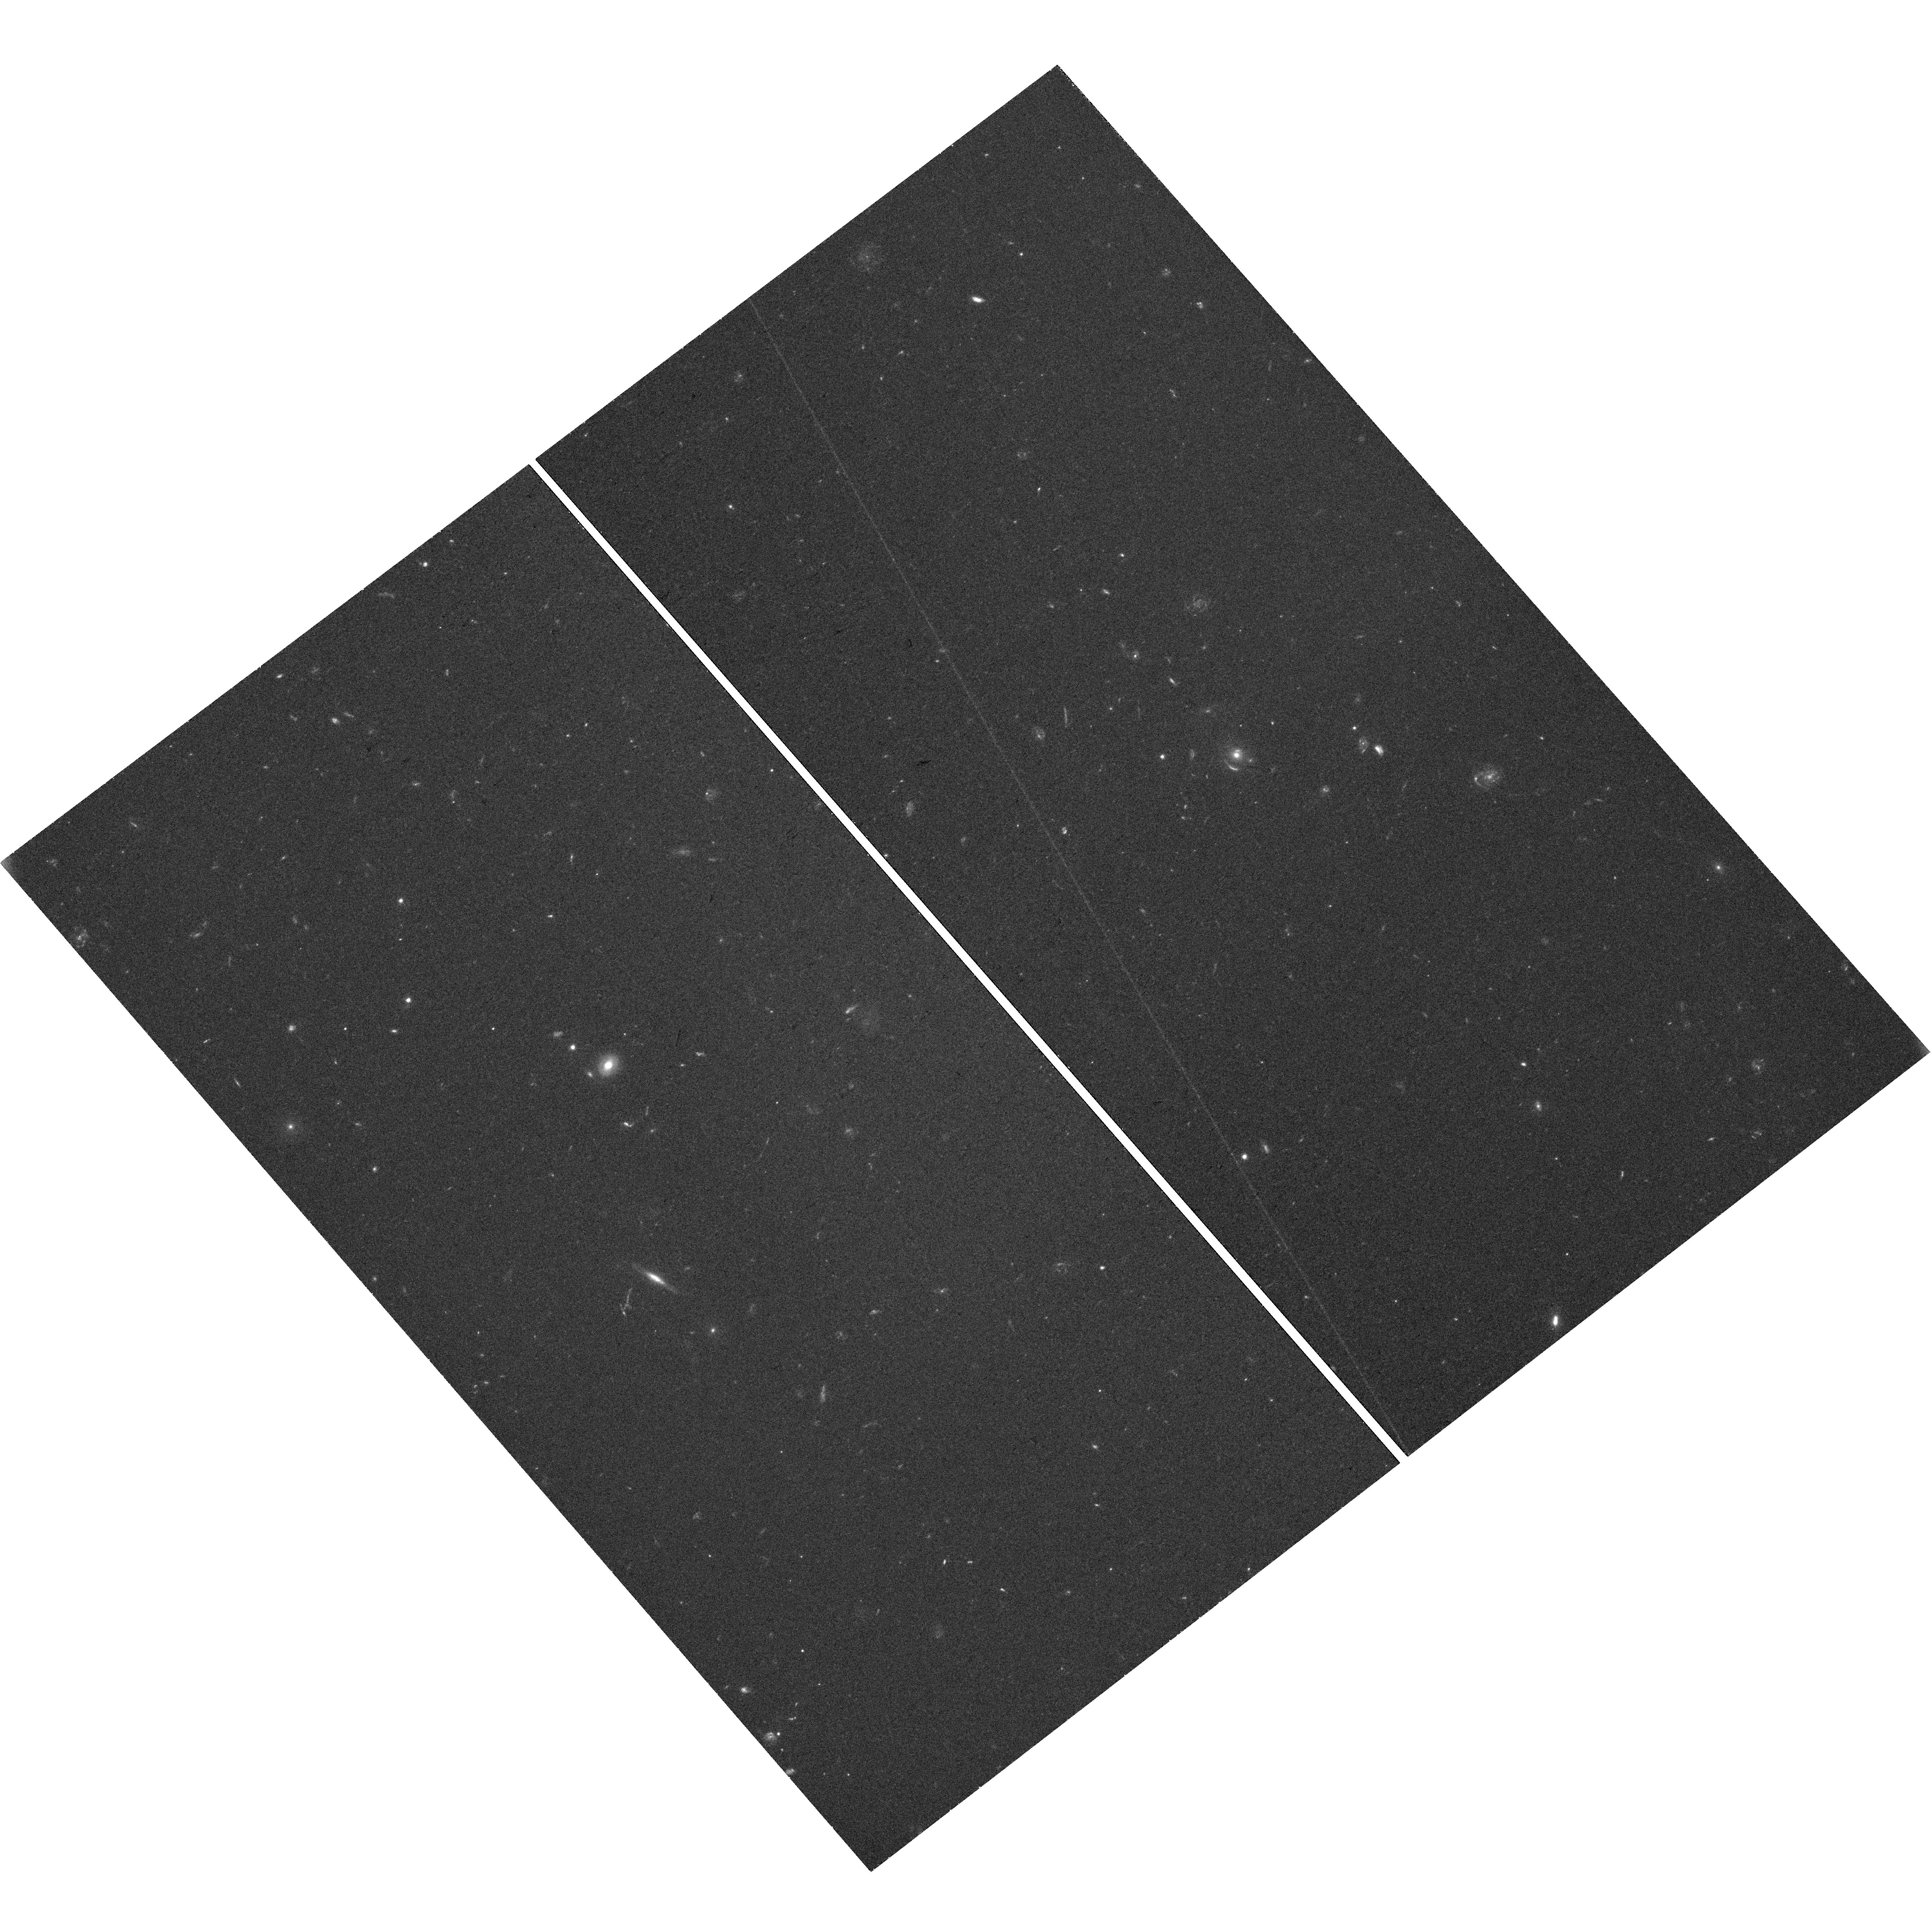
Target: SL2SJ022610-042011. Instrument: WFC3/UVIS. Filter: F475X. Exposure: 39 min. Observation ID: hst_17130_08_wfc3_uvis_f475x_iewp08

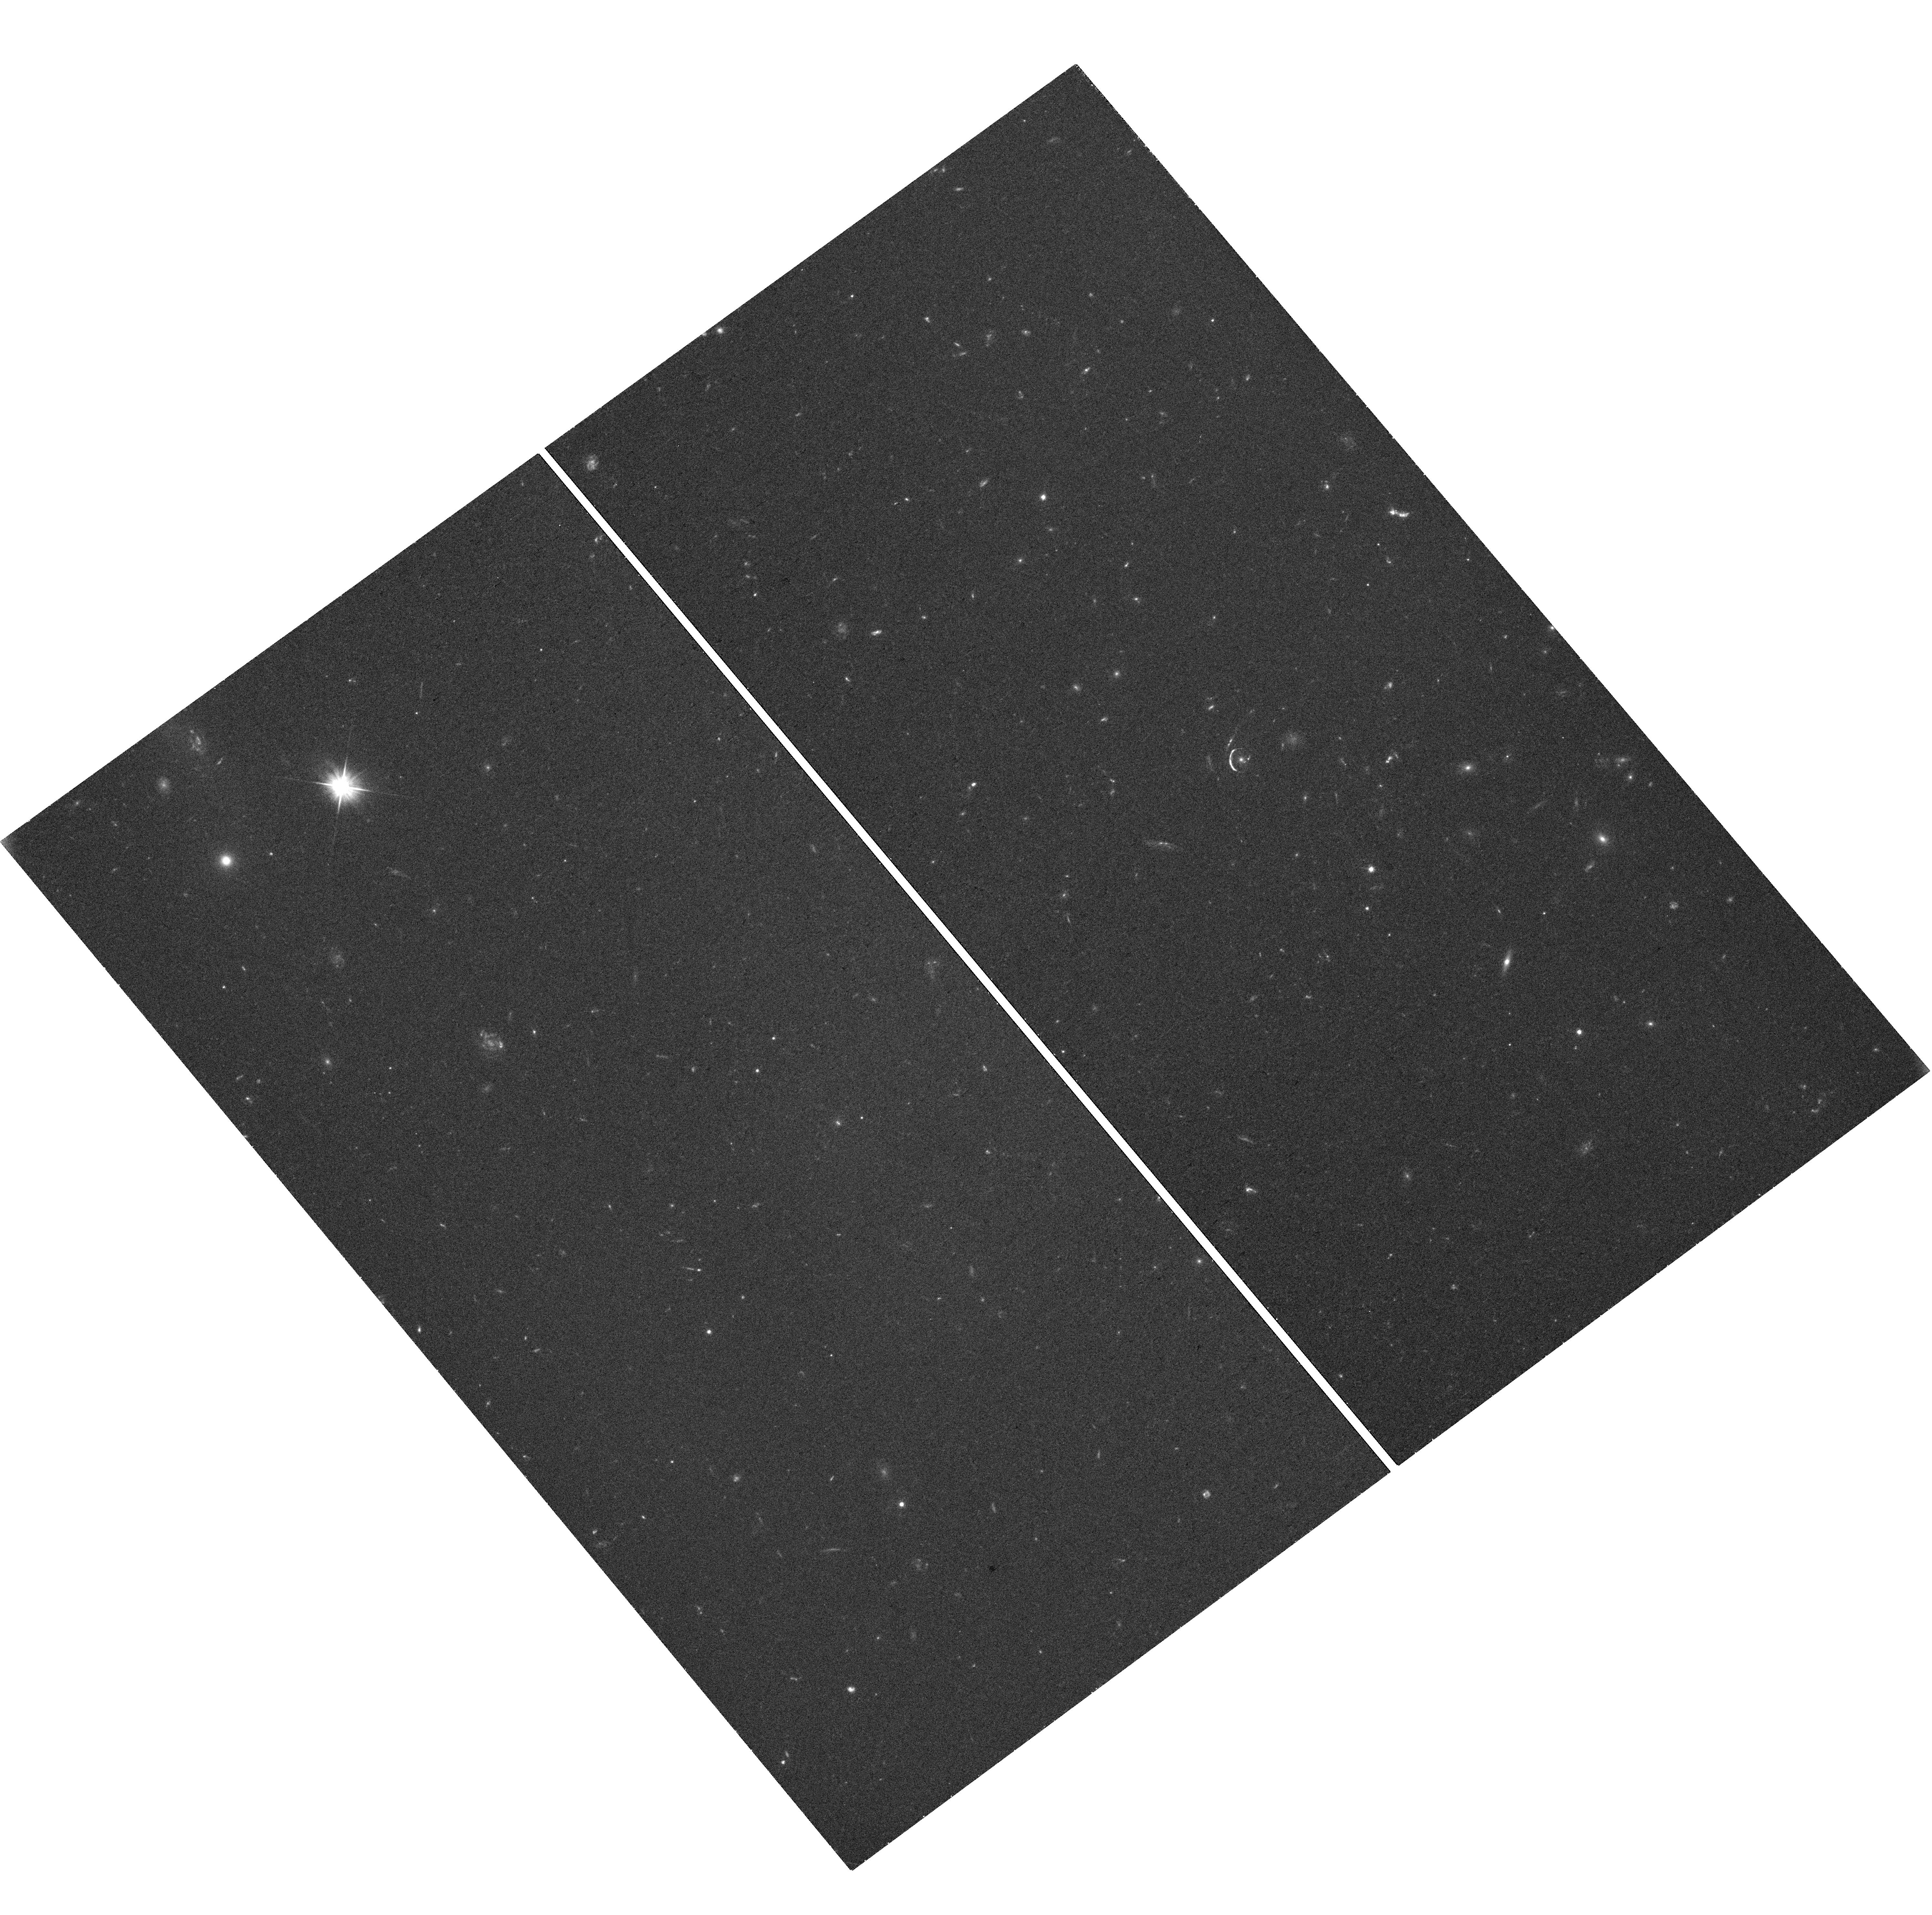
Target: SL2SJ021737-051329. Instrument: WFC3/UVIS. Filter: F475X. Exposure: 40 min. Observation ID: hst_17130_04_wfc3_uvis_f475x_iewp04

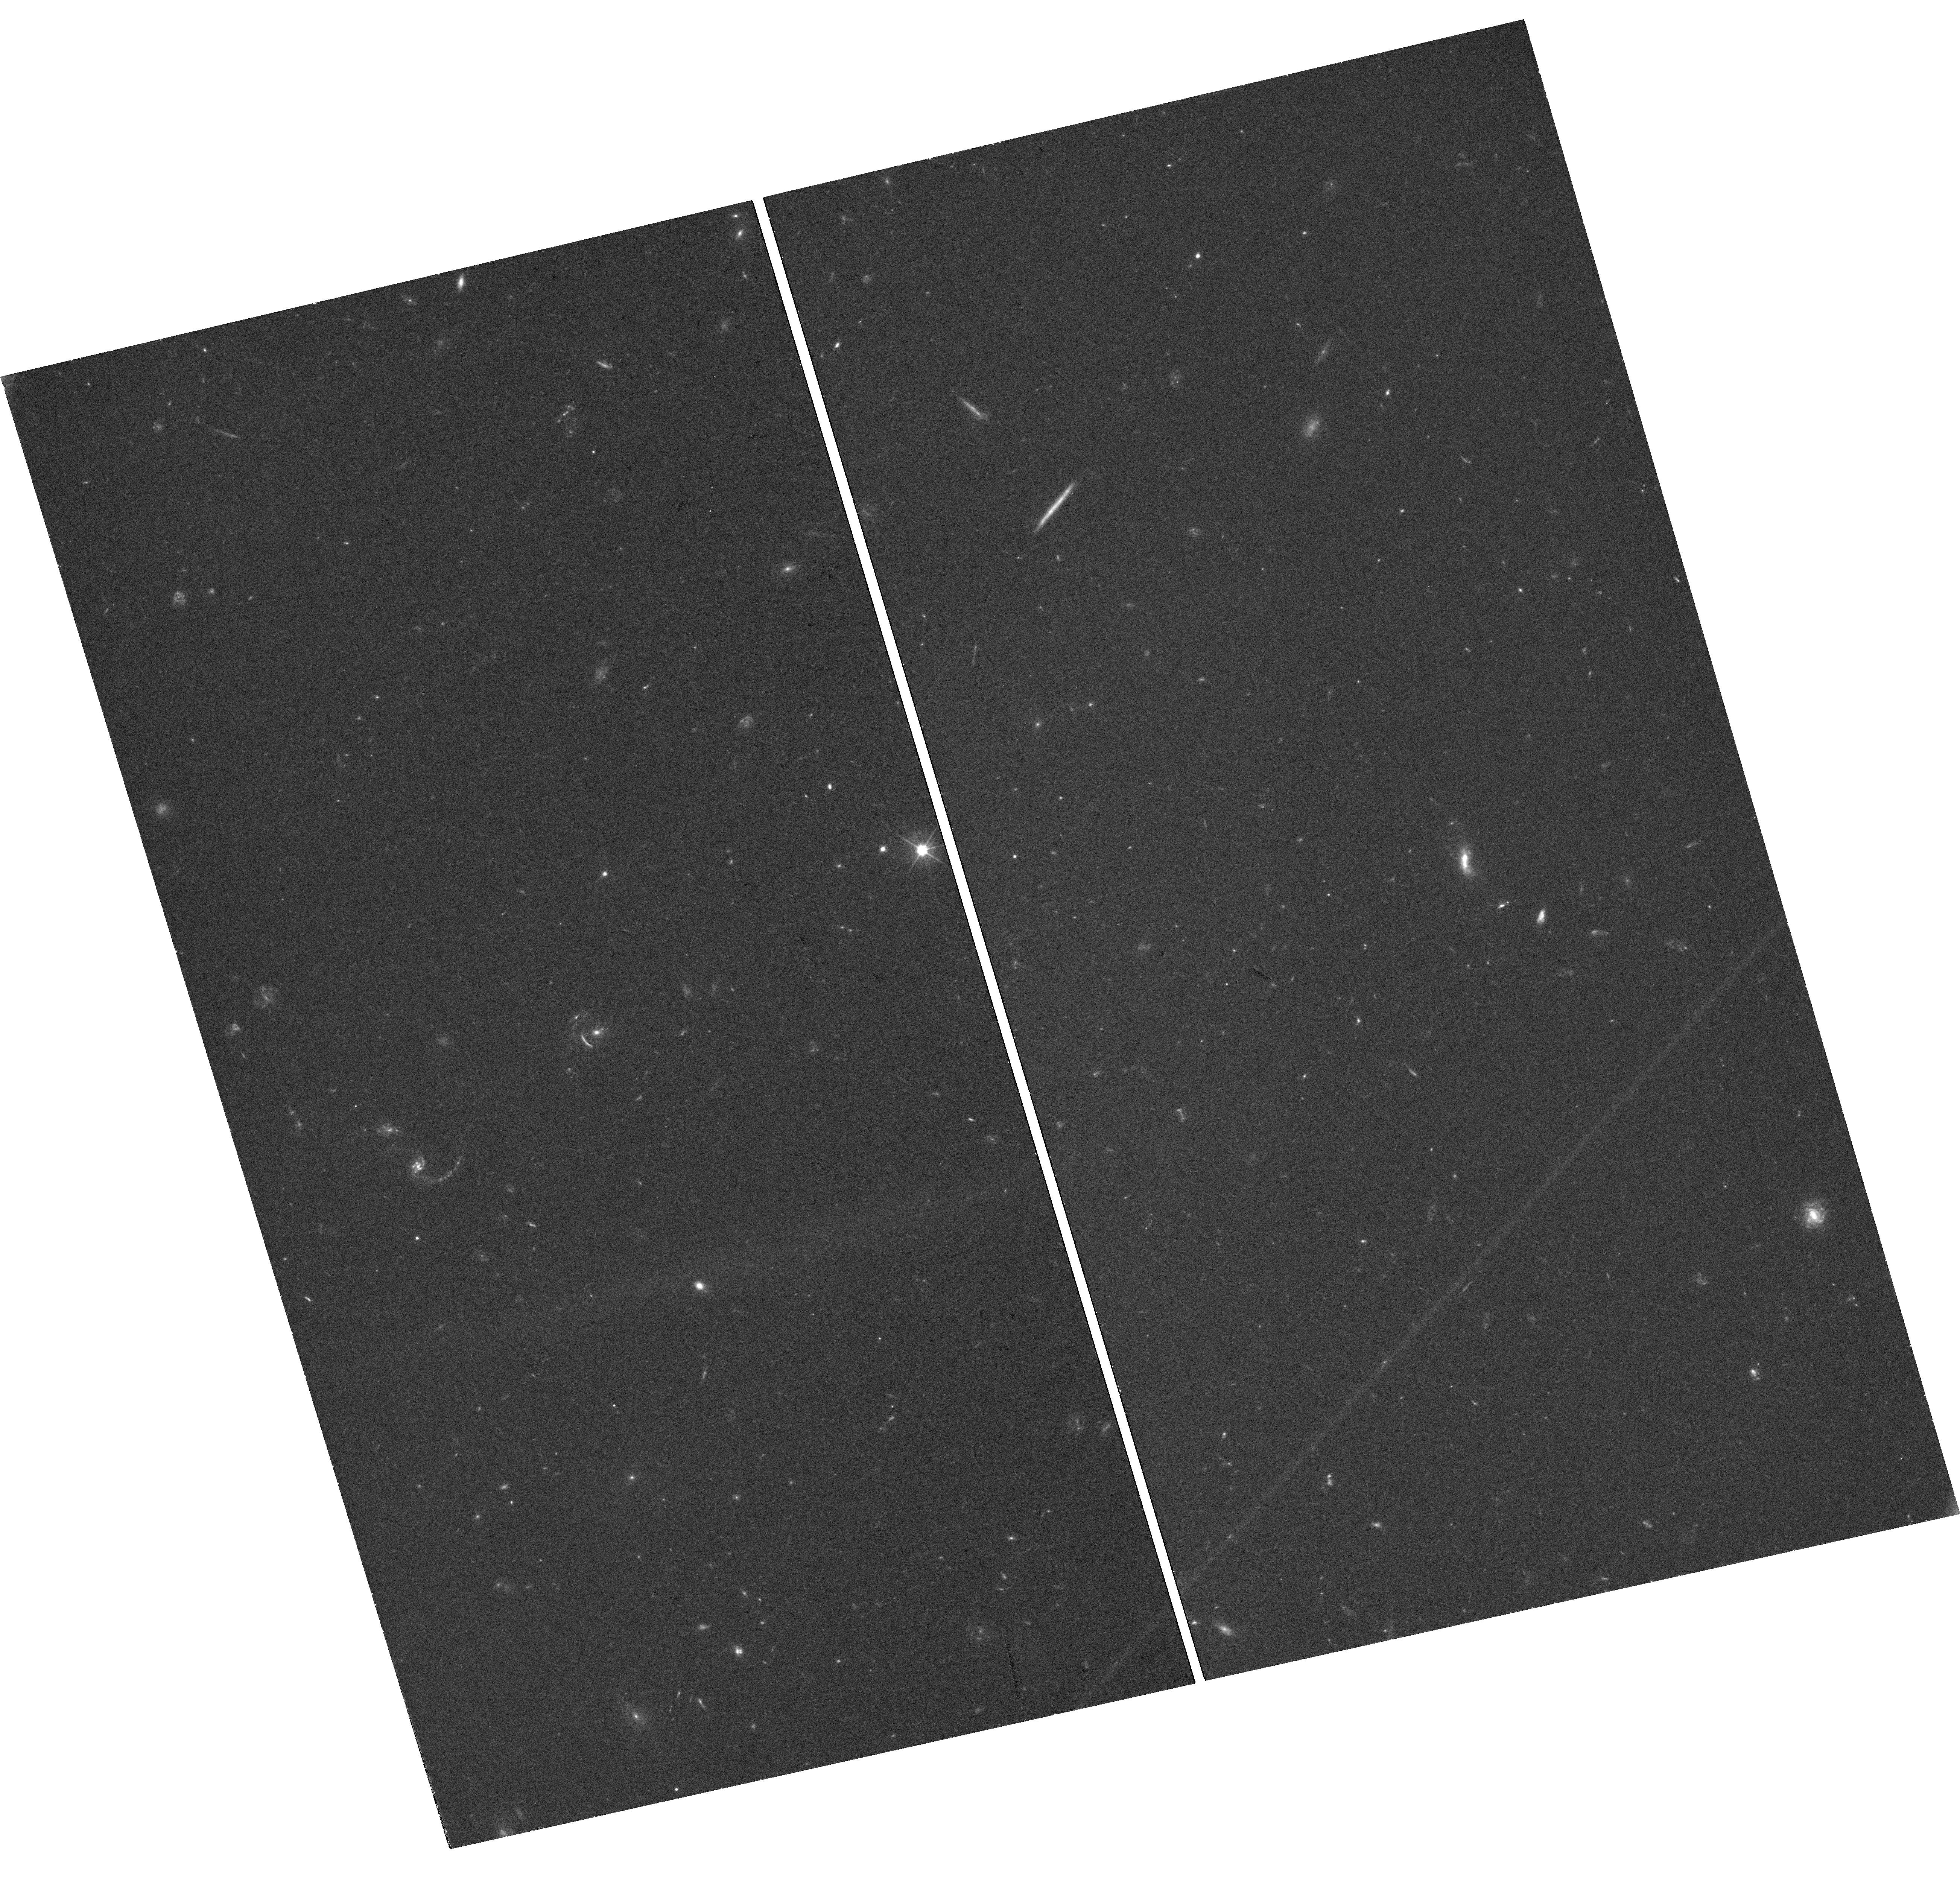
Target: SL2SJ020524-093023. Instrument: WFC3/UVIS. Filter: F475X. Exposure: 40 min. Observation ID: hst_17130_01_wfc3_uvis_f475x_iewp01

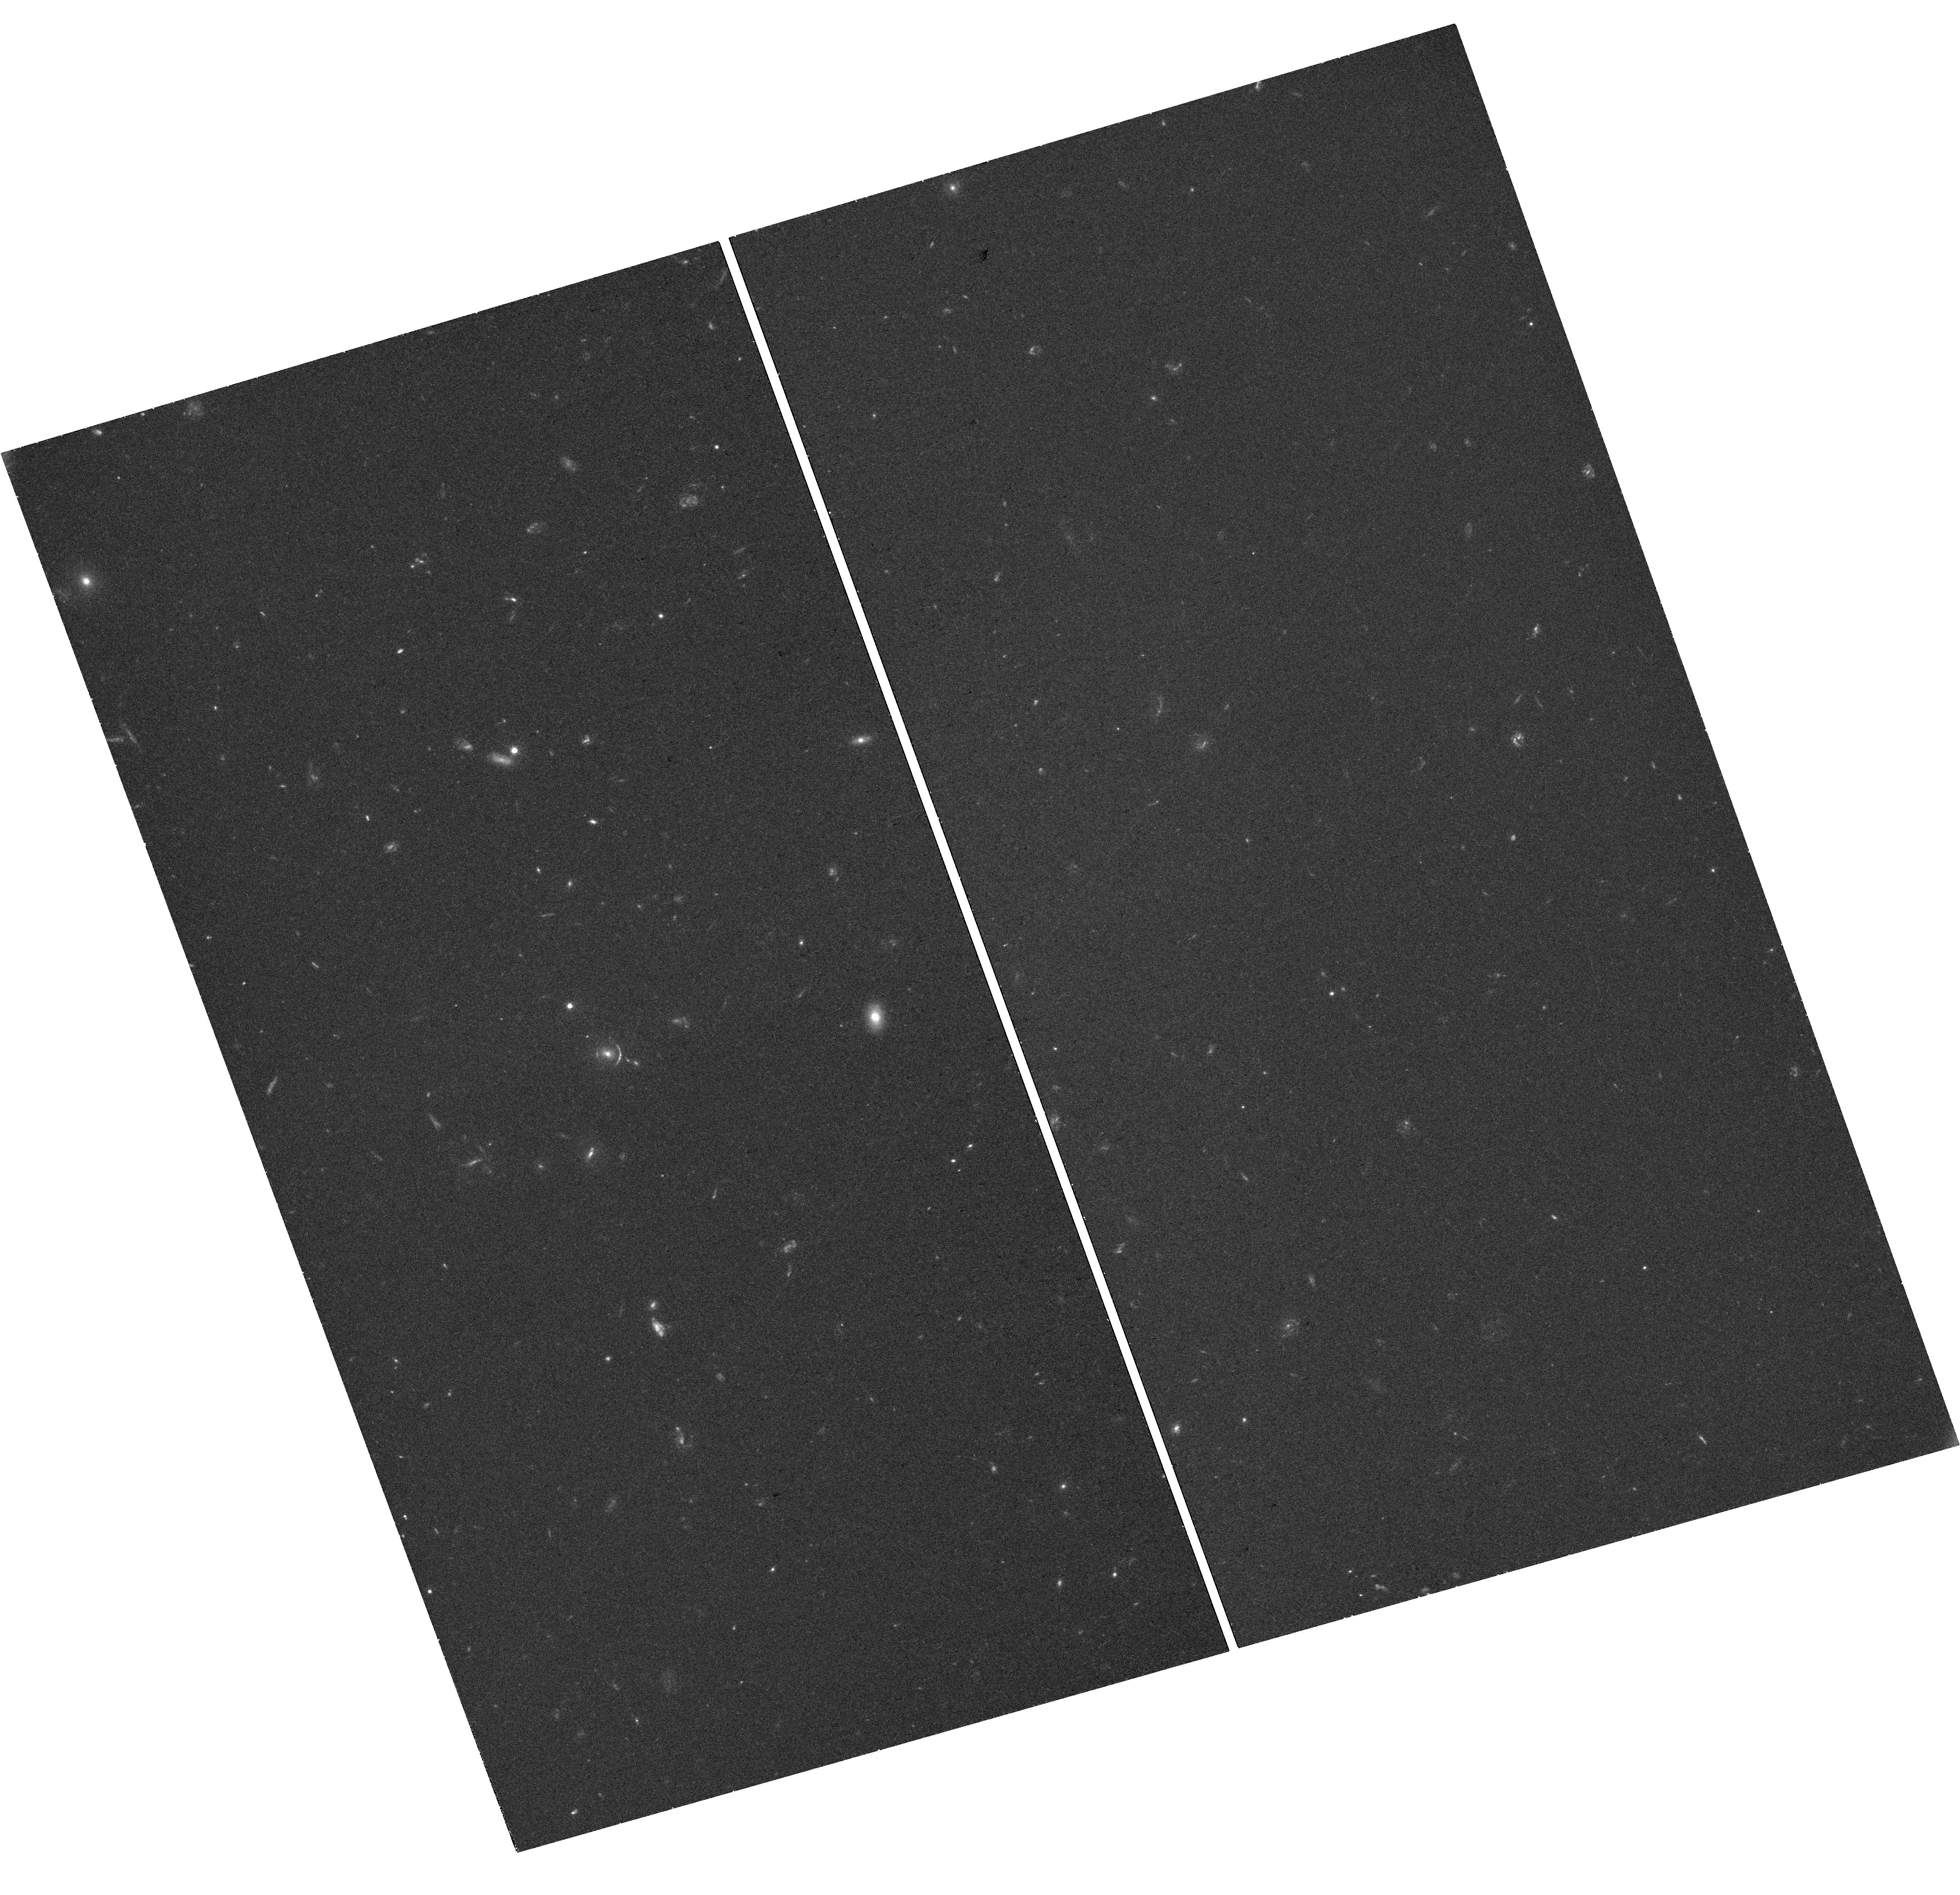
Target: SL2SJ021902-082934. Instrument: WFC3/UVIS. Filter: F475X. Exposure: 40 min. Observation ID: hst_17130_06_wfc3_uvis_f475x_iewp06

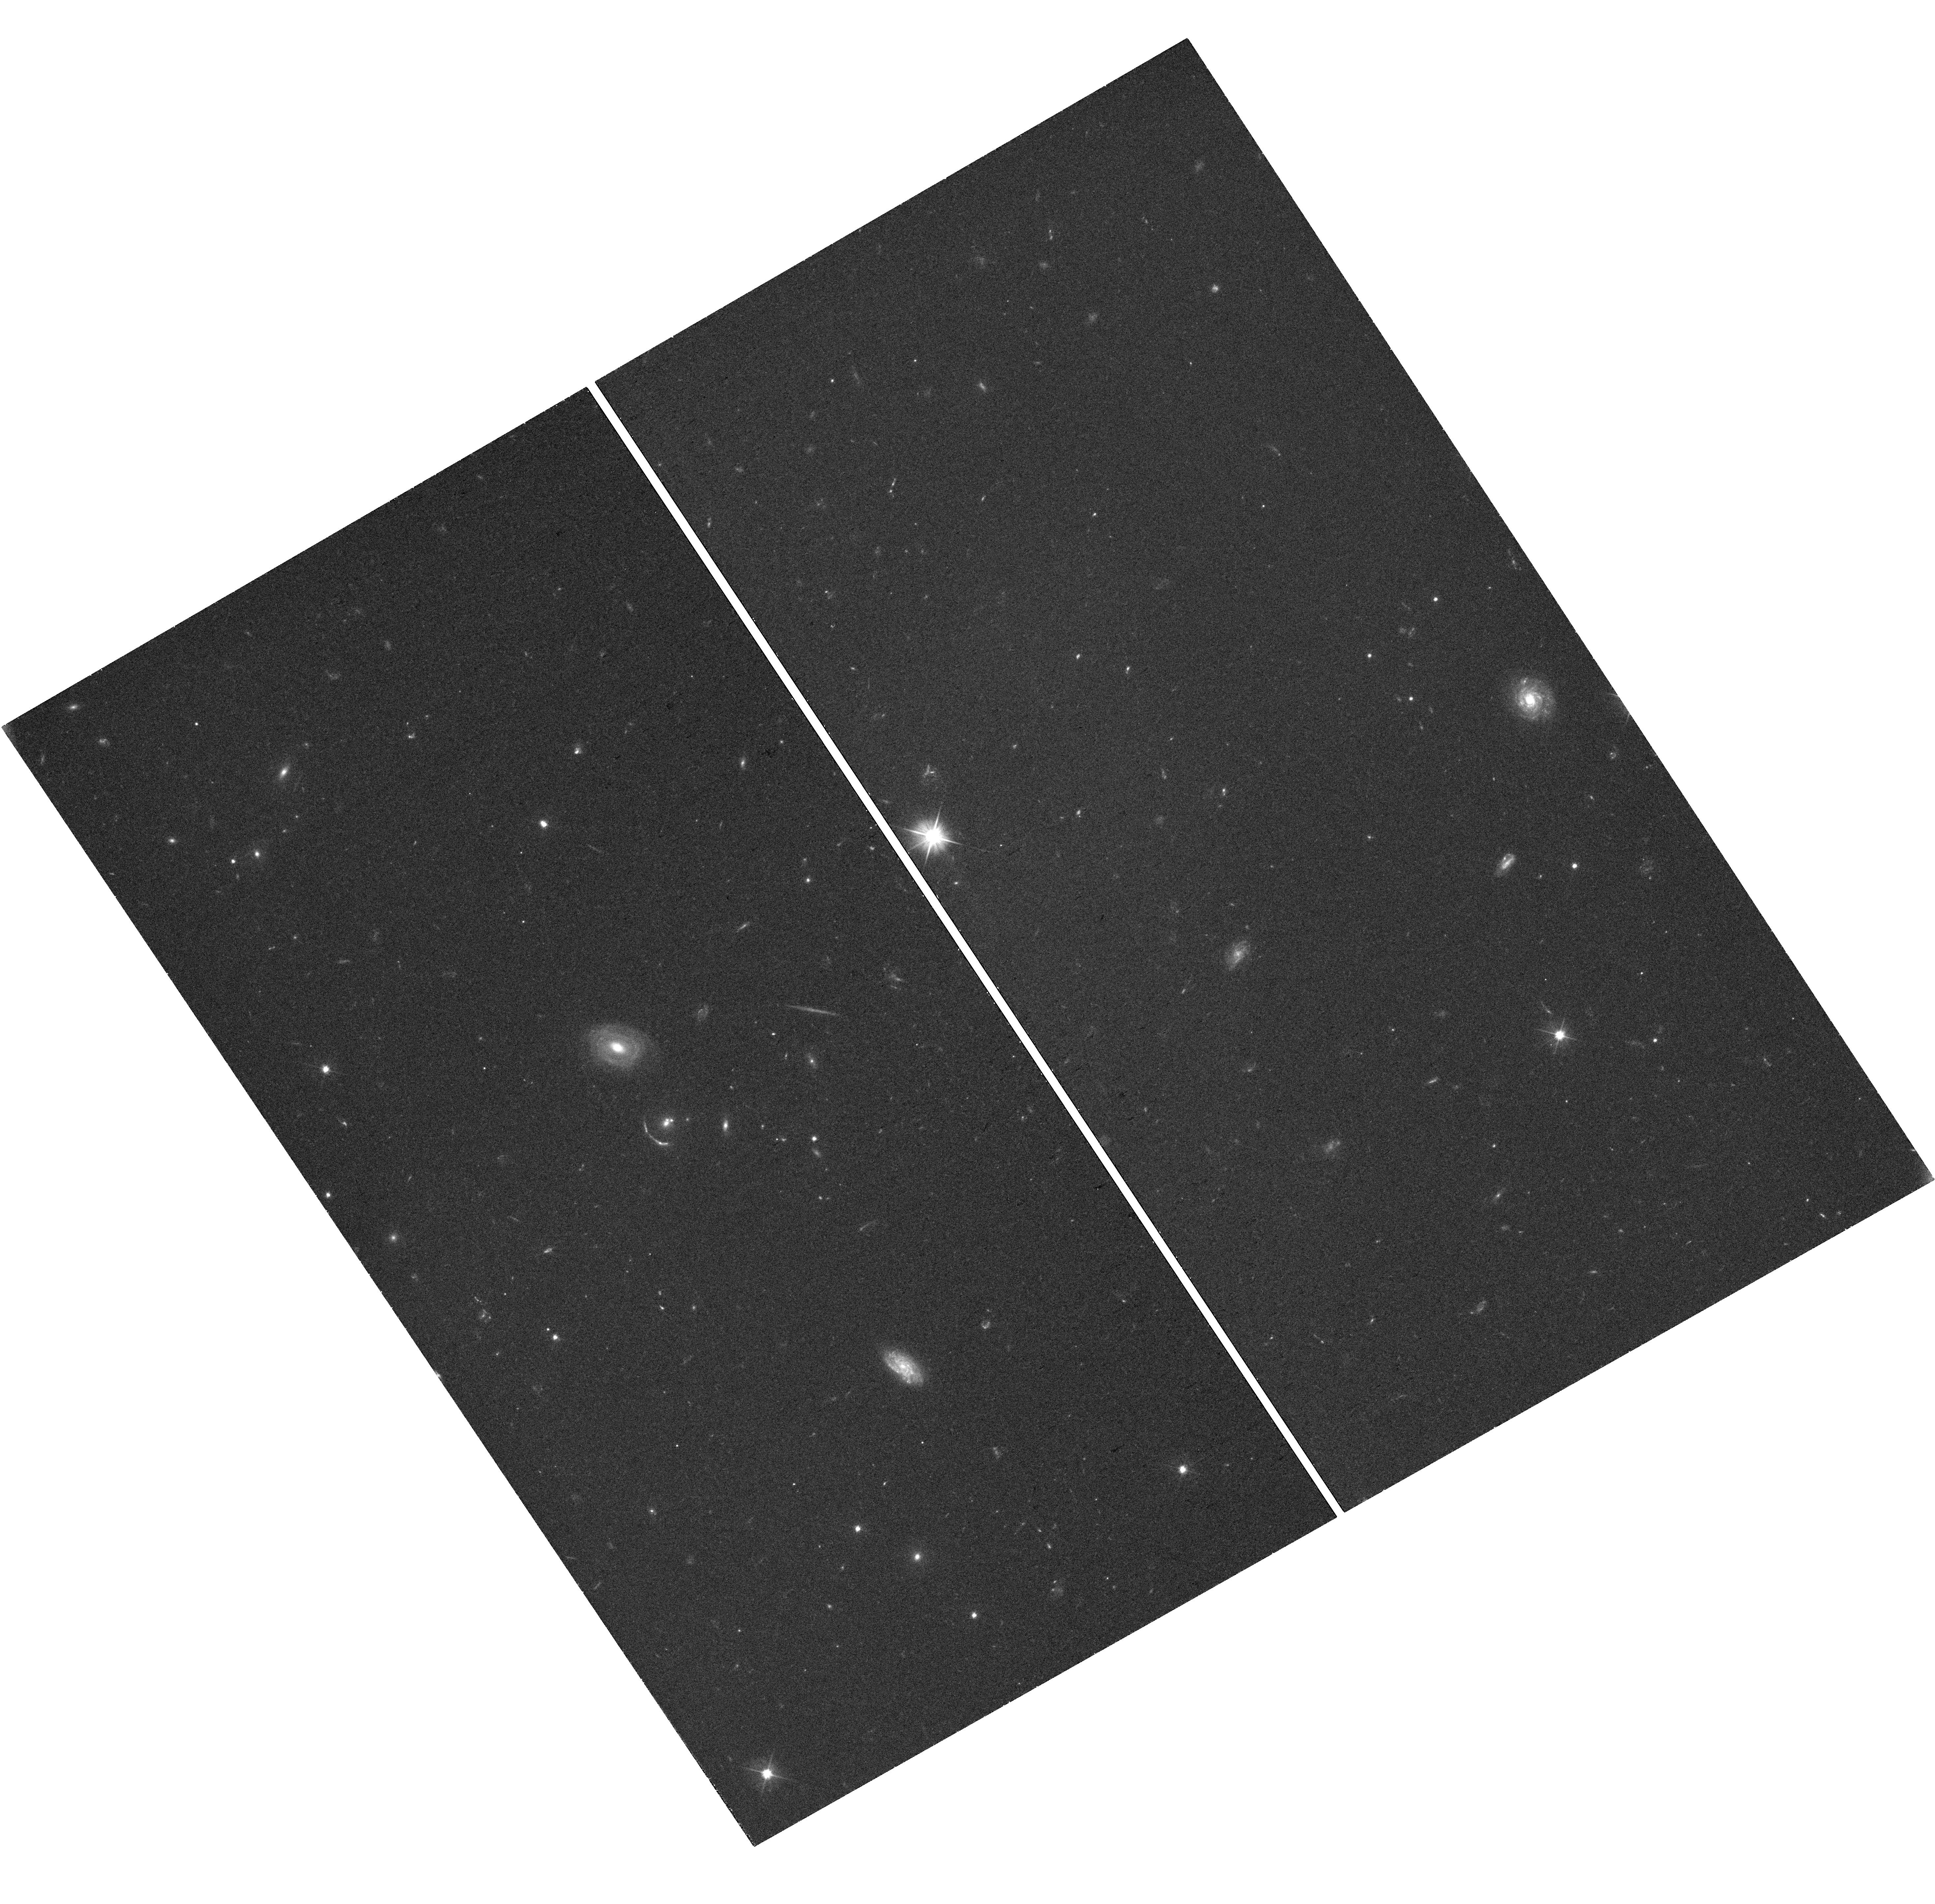
Target: SL2SJ220329+020518. Instrument: WFC3/UVIS. Filter: F475X. Exposure: 39 min. Observation ID: hst_17130_20_wfc3_uvis_f475x_iewp20

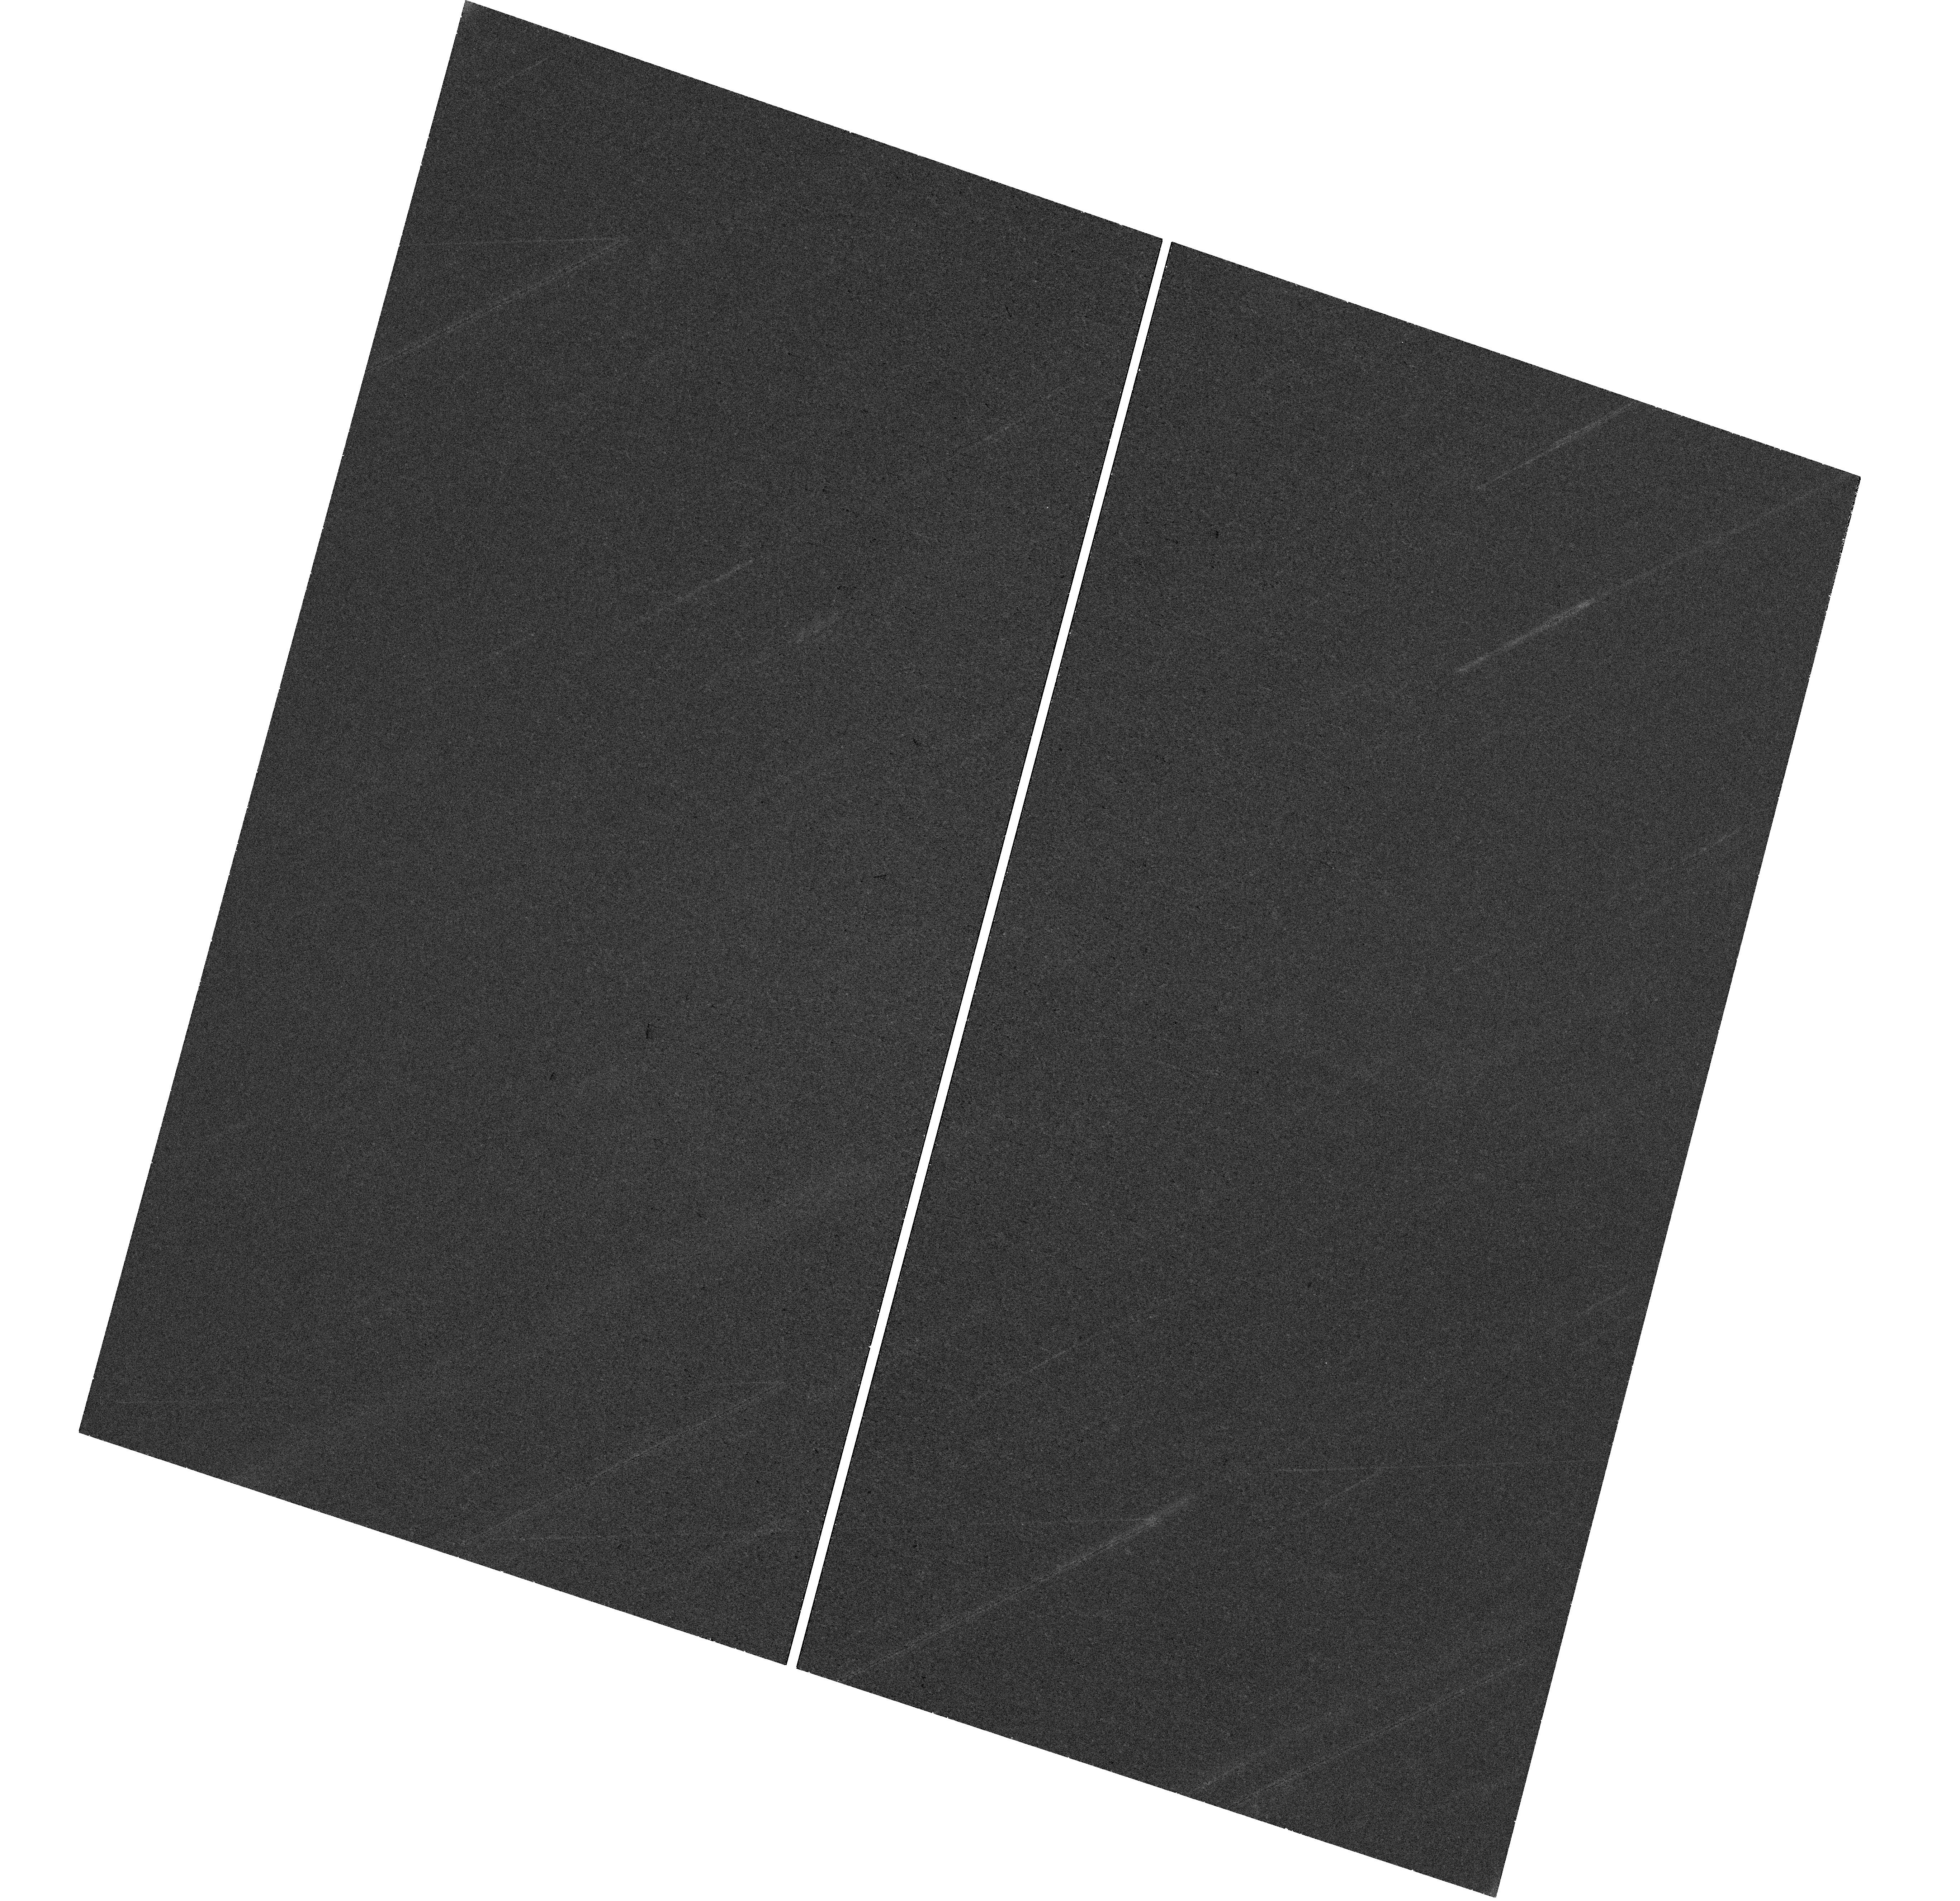
Target: SL2SJ023307-043838. Instrument: WFC3/UVIS. Filter: F475X. Exposure: 39 min. Observation ID: hst_17130_23_wfc3_uvis_f475x_iewp23

A 4% determination of the Hubble constant from gravitational time delays with maximally flexible lens mass profile (PI: Treu, Tommaso L.)

Despite years of scrutiny, the measurement of H0 from SH0ES is still at 5-sigma tension with early-Universe probes. If the 8% difference is real it implies physics beyond LCDM. It is essential to develop independent methods with sufficient precision and accuracy to confirm or rule out the tension. A number of collaborations used gravitational time delays to measure H0 to 2% precision assuming that the mass density profiles of massive elliptical galaxies are described by a power-law or stars + Navarro Frenk White dark matter halos. However, if the assumption is relaxed under the mass sheet transformation, the precision of H0 from time delays drops to 8%. We propose to obtain a 4% measurement of H0 (sufficient to distinguish SH0ES and Planck at 2-sigma) from time delays, by replacing mass profile assumptions with empirical information, obtained from a sample of 24 galaxy-galaxy lenses selected to match the deflectors of the time delay lenses in terms of redshift, velocity dispersion, and effective radius. While all other data are in place, deep and sharp imaging is missing: 10 systems lack HST images, while the archival HST snapshots are undithered and too shallow for 12 of them. We will obtain single-orbit F475X images with sufficient signal-to-noise ratio and sampling to meet our goal. In addition, this proposal will serve as path finder for time delay cosmograpy in the era of the Euclid, Roman and Rubin Telescopes. Roman and Rubin will discover and image thousands of galaxy-galaxy lenses. Extracting and applying the information from galaxy-galaxy lenses will vastly accelerate the achievement of a 1% determination of H0 from gravitational time delays.